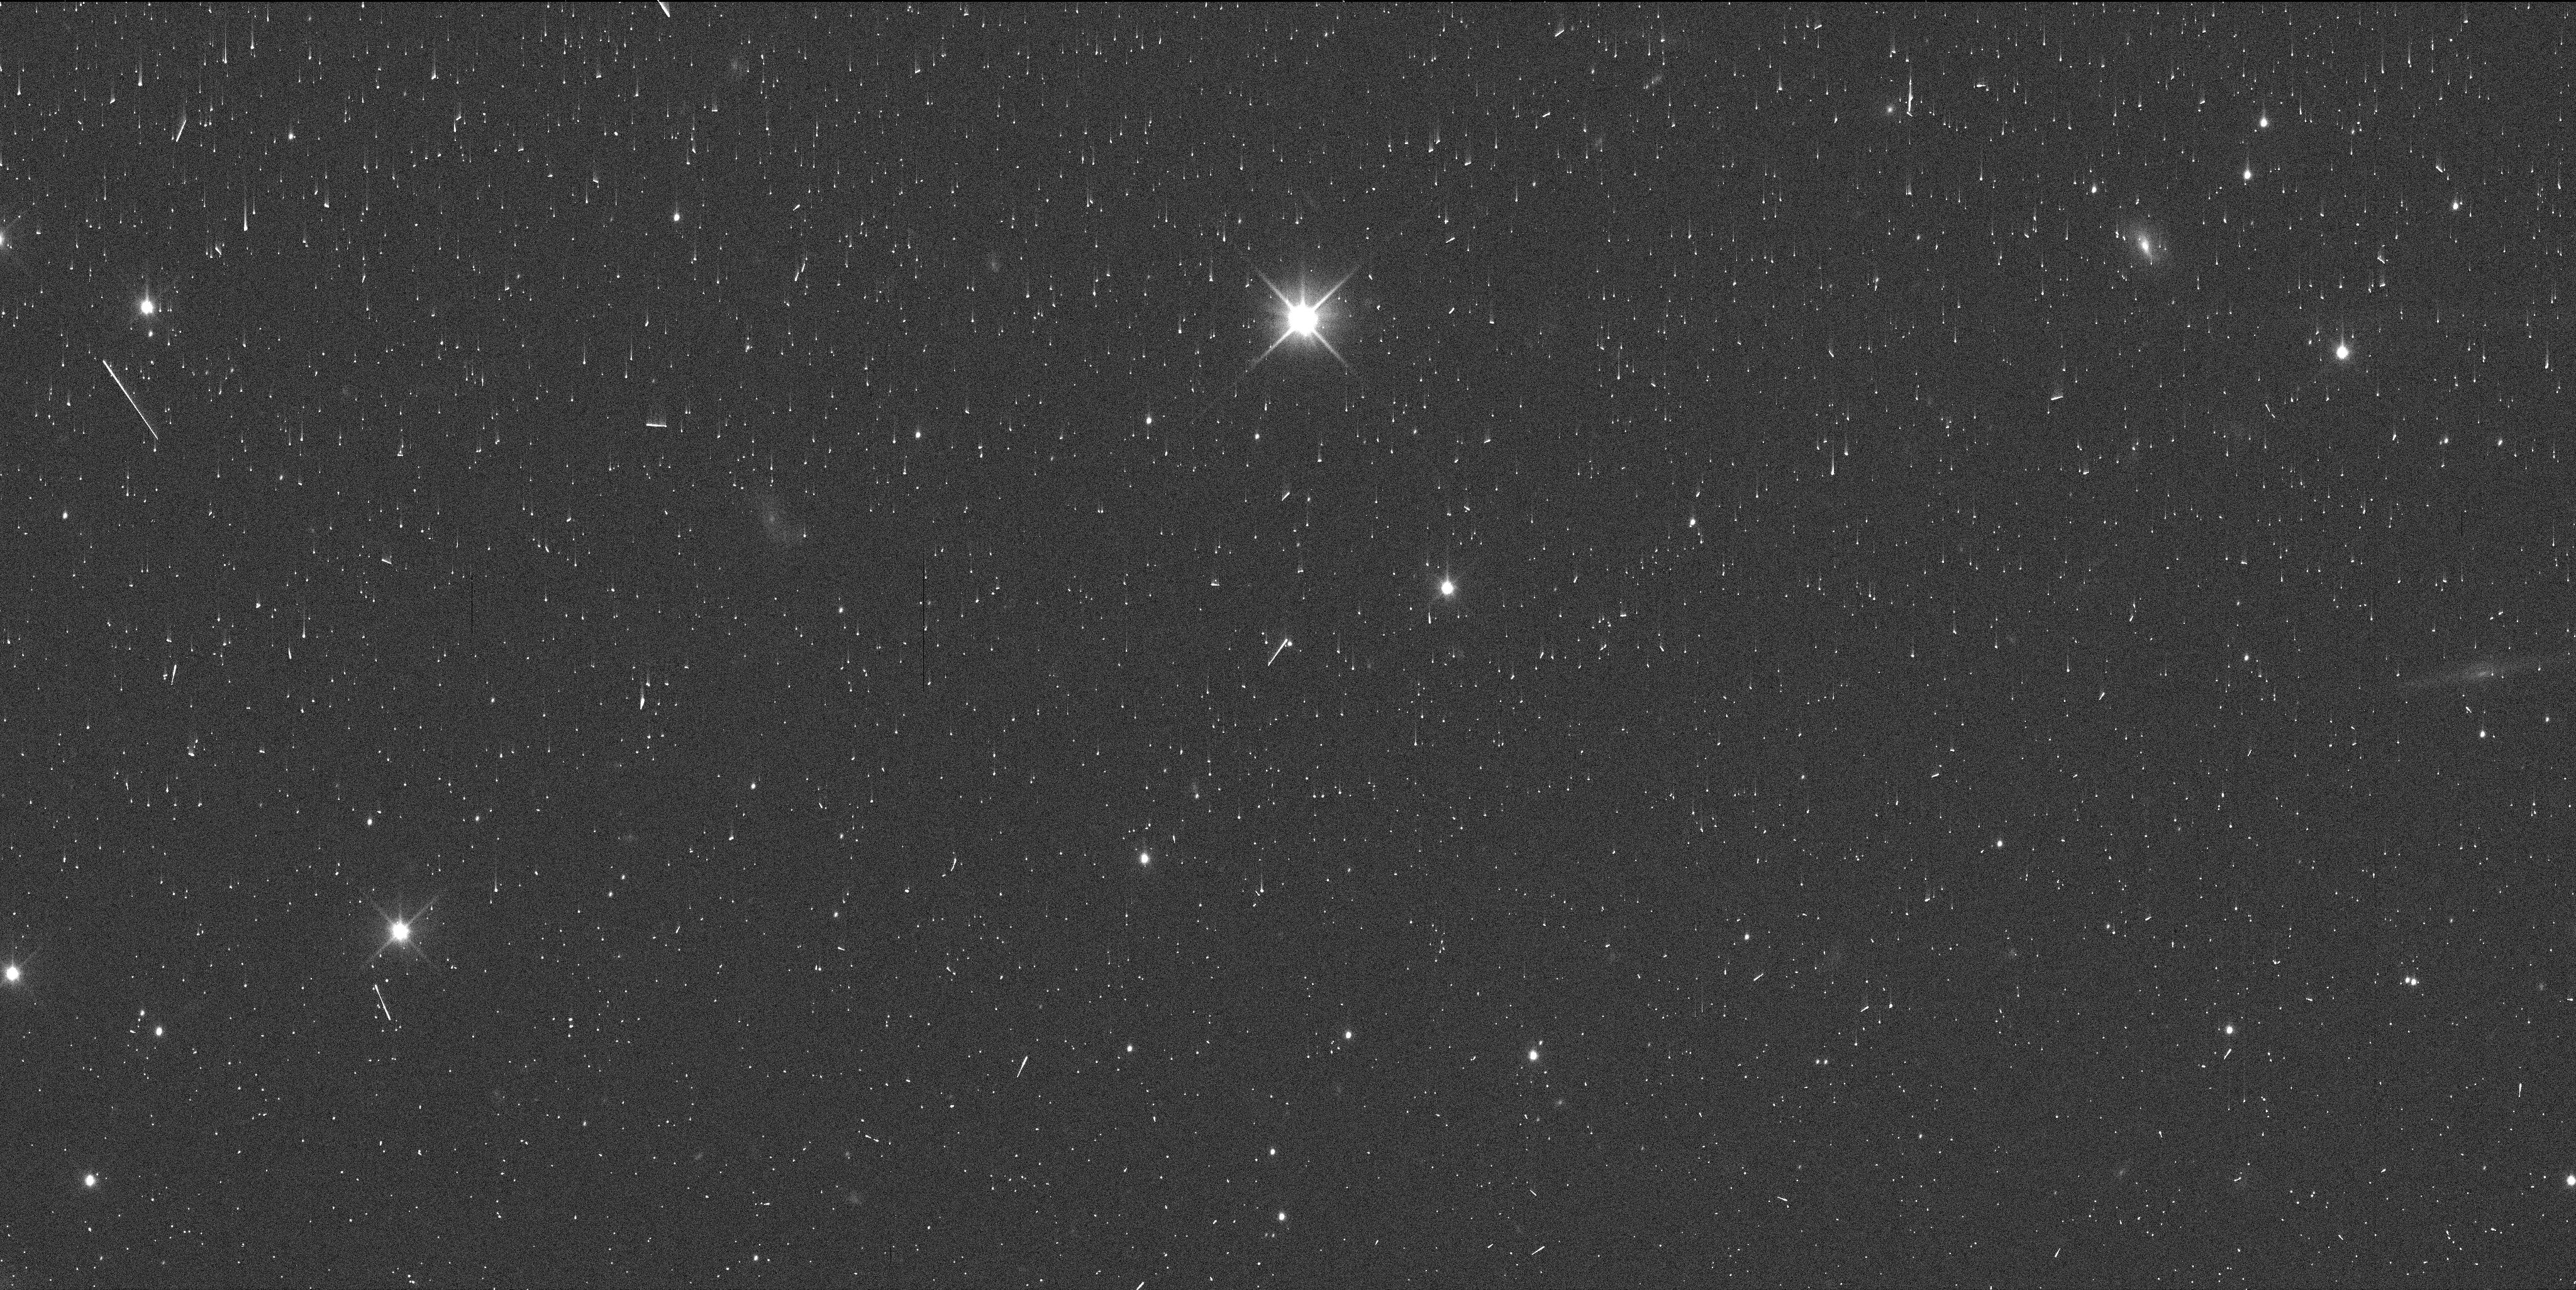
Target: TYPHON. Instrument: WFC3/UVIS. Filter: F350LP. Exposure: 2 min. Observation ID: iffc03d6q

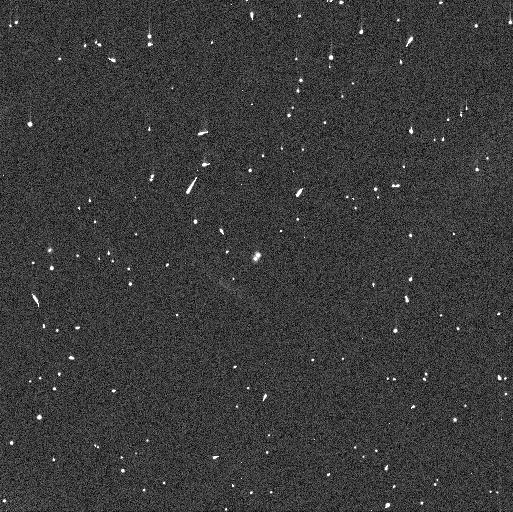
Target: KAGARA. Instrument: WFC3/UVIS. Filter: F350LP. Exposure: 2 min. Observation ID: iffc01neq

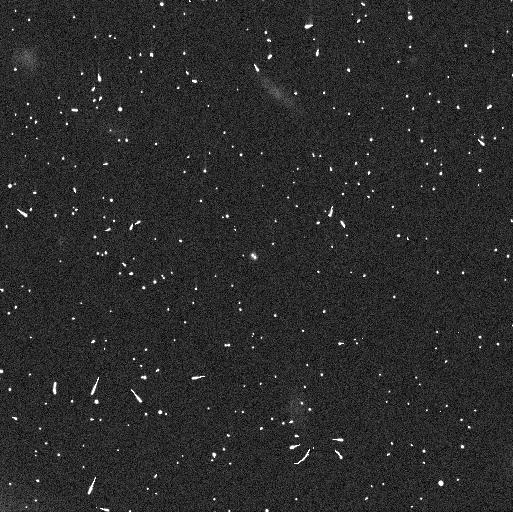
Target: LOGOS. Instrument: WFC3/UVIS. Filter: F350LP. Exposure: 5 min. Observation ID: iffc06qiq

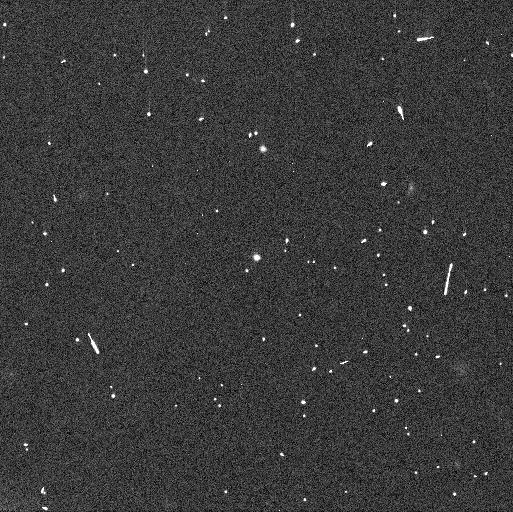
Target: 2001XR254. Instrument: WFC3/UVIS. Filter: F350LP. Exposure: 2 min. Observation ID: iffc08xlq

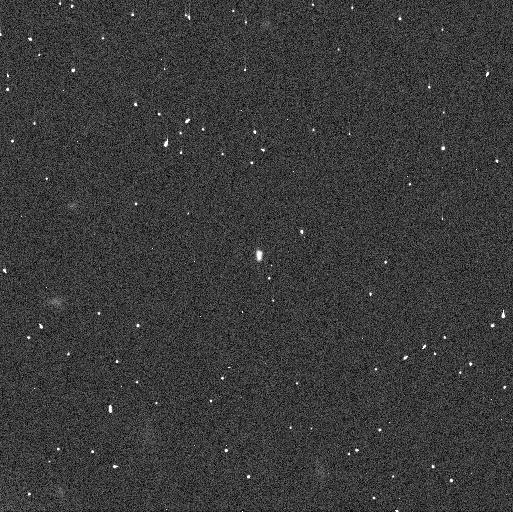
Target: KAGARA. Instrument: WFC3/UVIS. Filter: F350LP. Exposure: 2 min. Observation ID: iffc02eyq

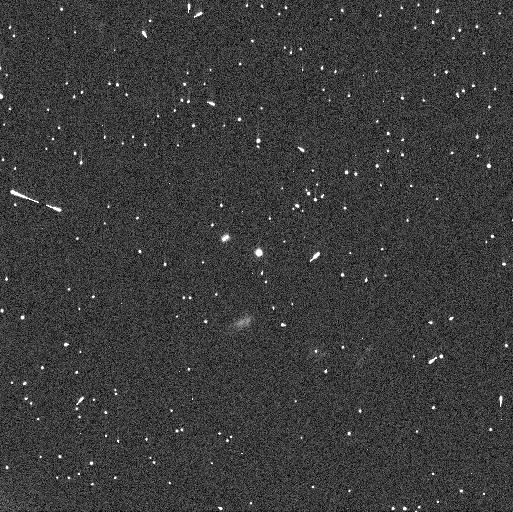
Target: TYPHON. Instrument: WFC3/UVIS. Filter: F350LP. Exposure: 2 min. Observation ID: iffc04giq

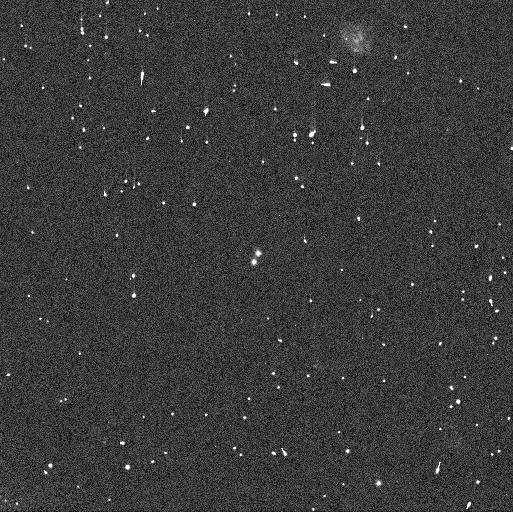
Target: 2001XR254. Instrument: WFC3/UVIS. Filter: F350LP. Exposure: 2 min. Observation ID: iffc07xyq

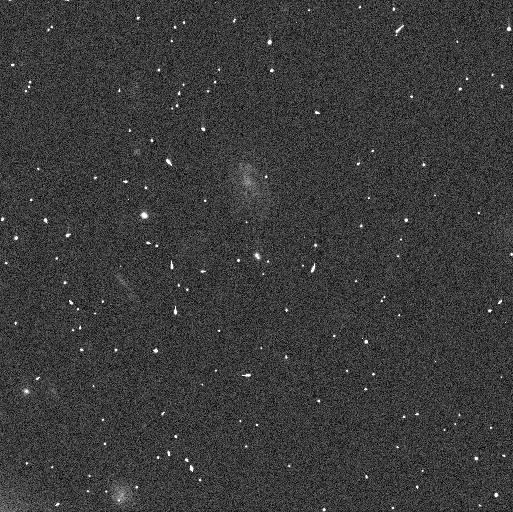
Target: LOGOS. Instrument: WFC3/UVIS. Filter: F350LP. Exposure: 5 min. Observation ID: iffc05kvq

Mutual events of Transneptunian Binaries (PI: Proudfoot, Benjamin)

The population of transneptunian objects (TNOs) is a key tracer of the early solar system's formation and evolution. By looking at the binaries within the TNO population, convincing evidence of planetesimal formation by the Streaming Instability has been found. Further study of these bodies is sure to reveal more insights into the earliest moments of our solar system. One ideal way to study binaries at unprecedented resolution is to observe mutual events, periodic dimming events where one binary component occults/eclipses another. Currently, four TNO binaries are (or will soon be) undergoing mutual events. In this proposal, we ask for 8 orbits to precisely determine the times of these mutual events. Current event timing uncertainties are >24 hours, and are impossible to use for planning observations. Our proposed observations will reduce uncertainties to <4 hours, allowing for precise observations from ground-based telescopes. We will also use state-of-the-art non-Keplerian orbit fitting techniques which will allow for far better predictions. Capturing mutual events will provide immense opportunity for discovery, and are impossible without our proposed observations.